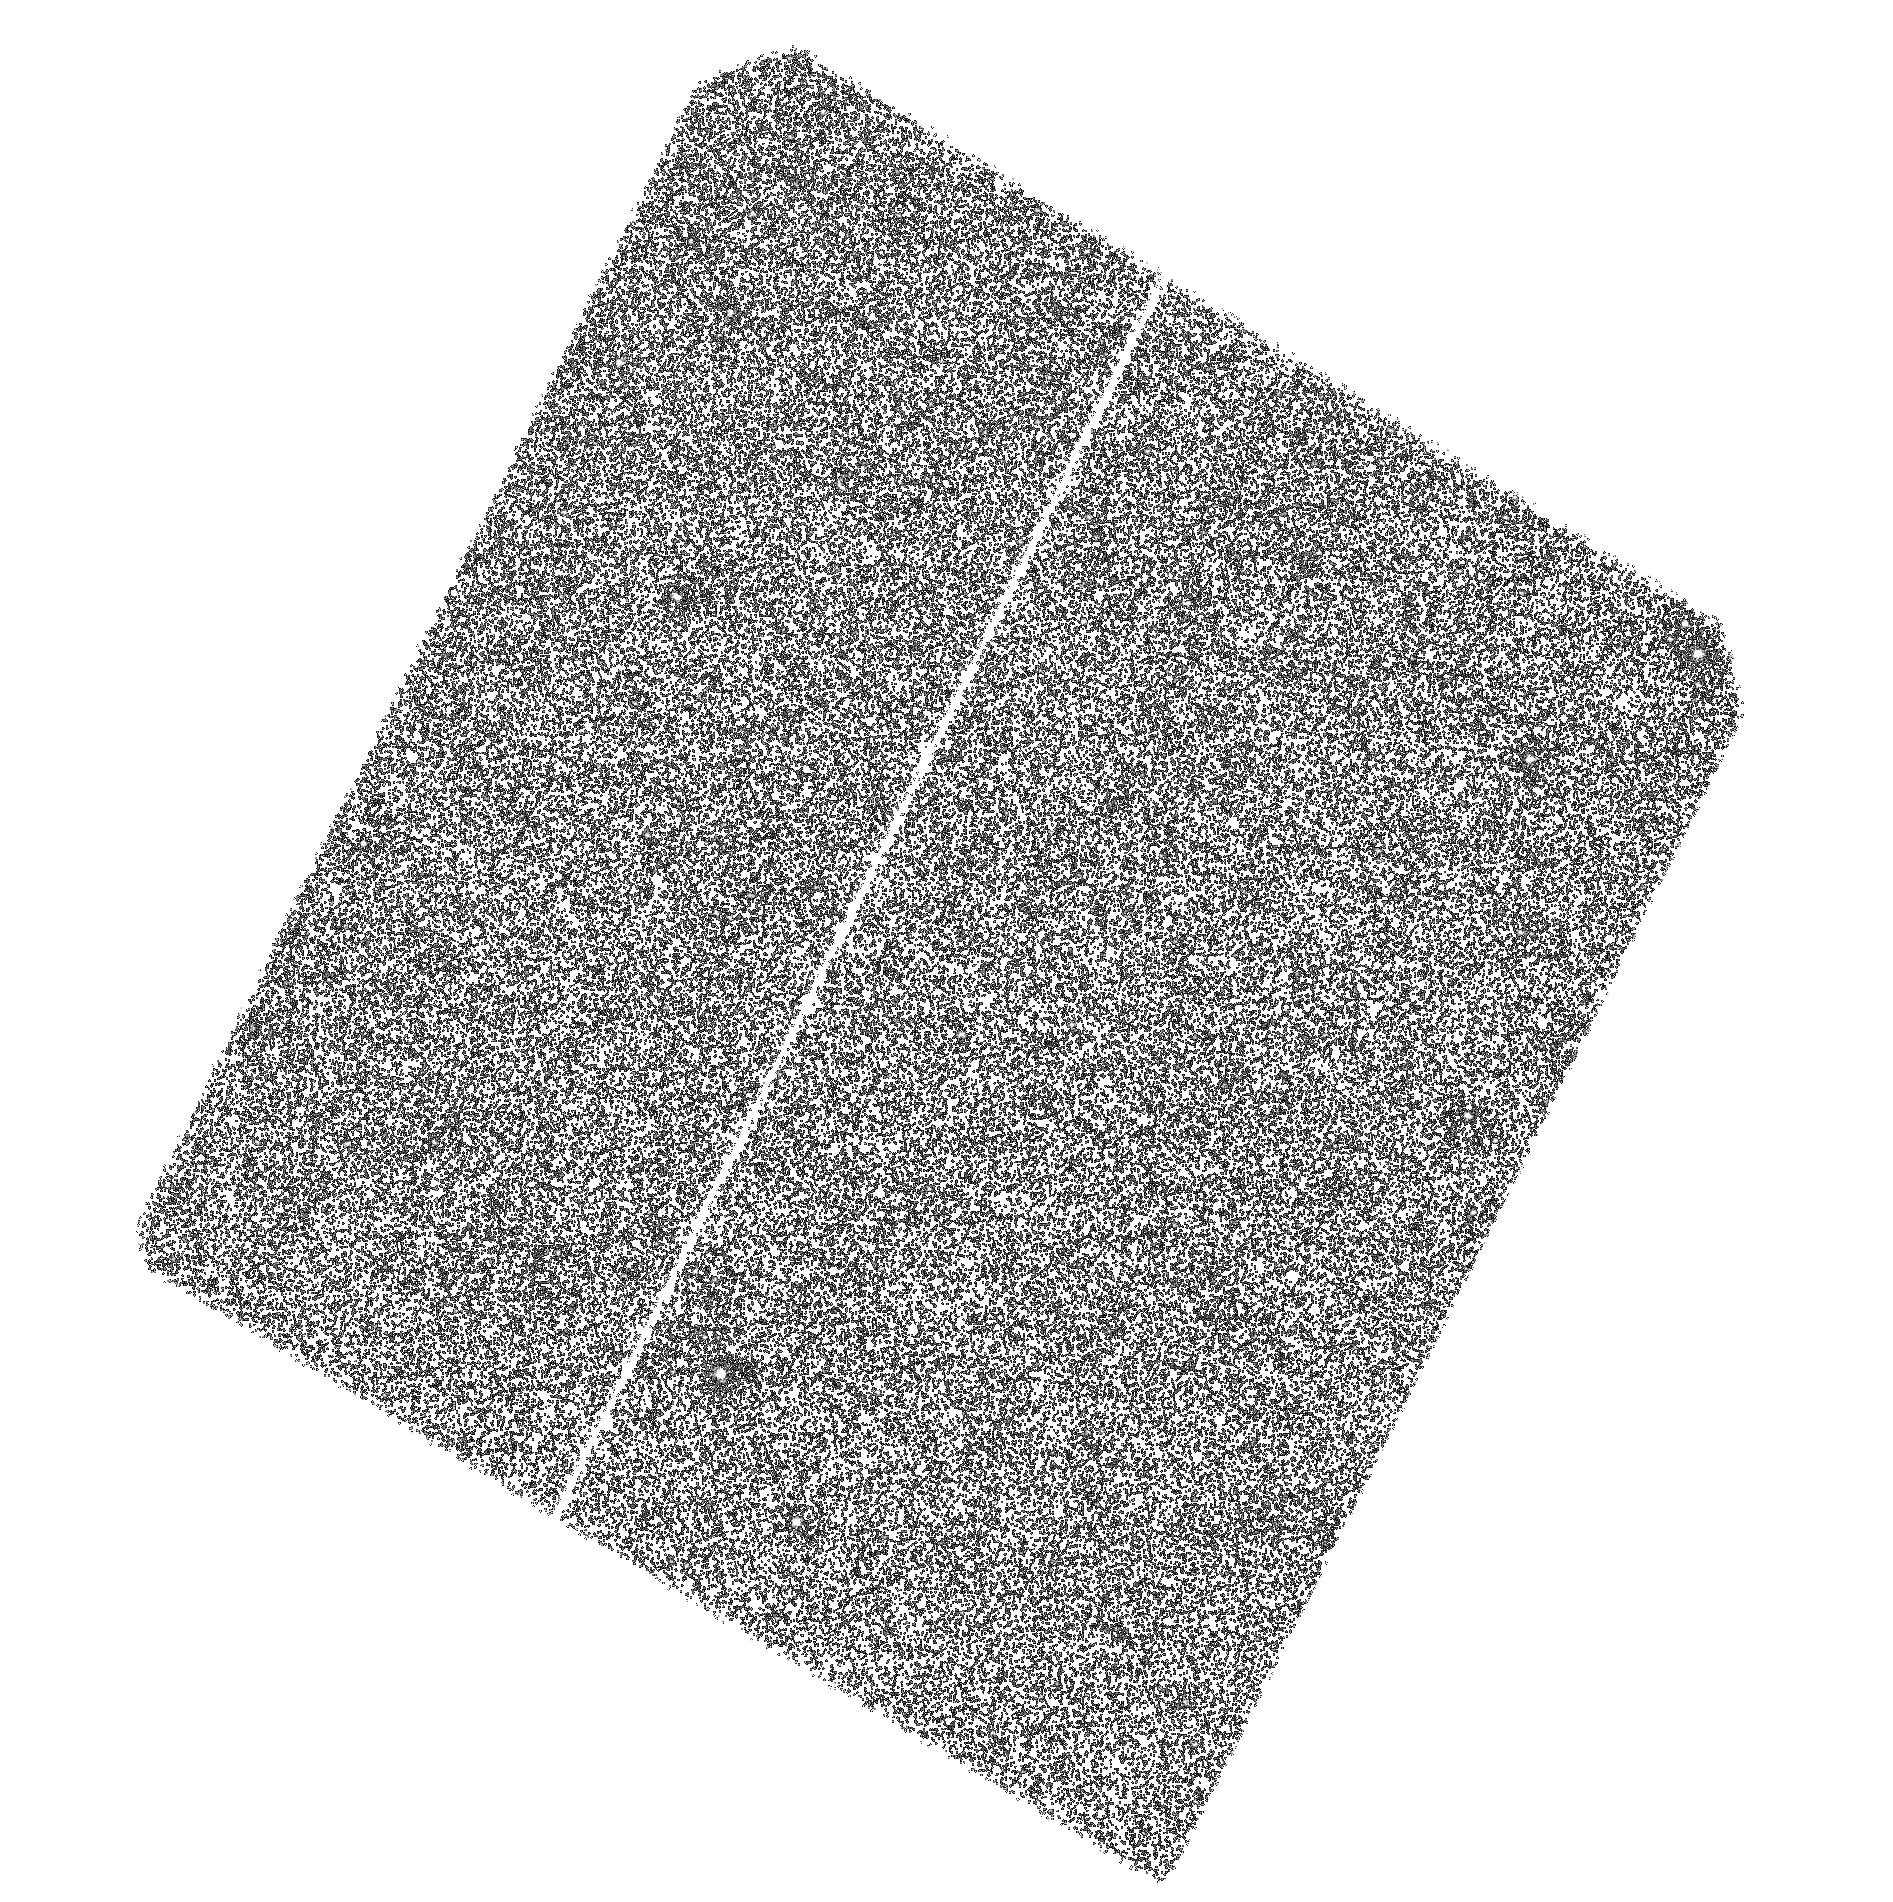
Target: M31-RV. Instrument: ACS/SBC. Filter: F140LP. Exposure: 43 min. Observation ID: hst_11546_02_acs_sbc_f140lp_jb0e02

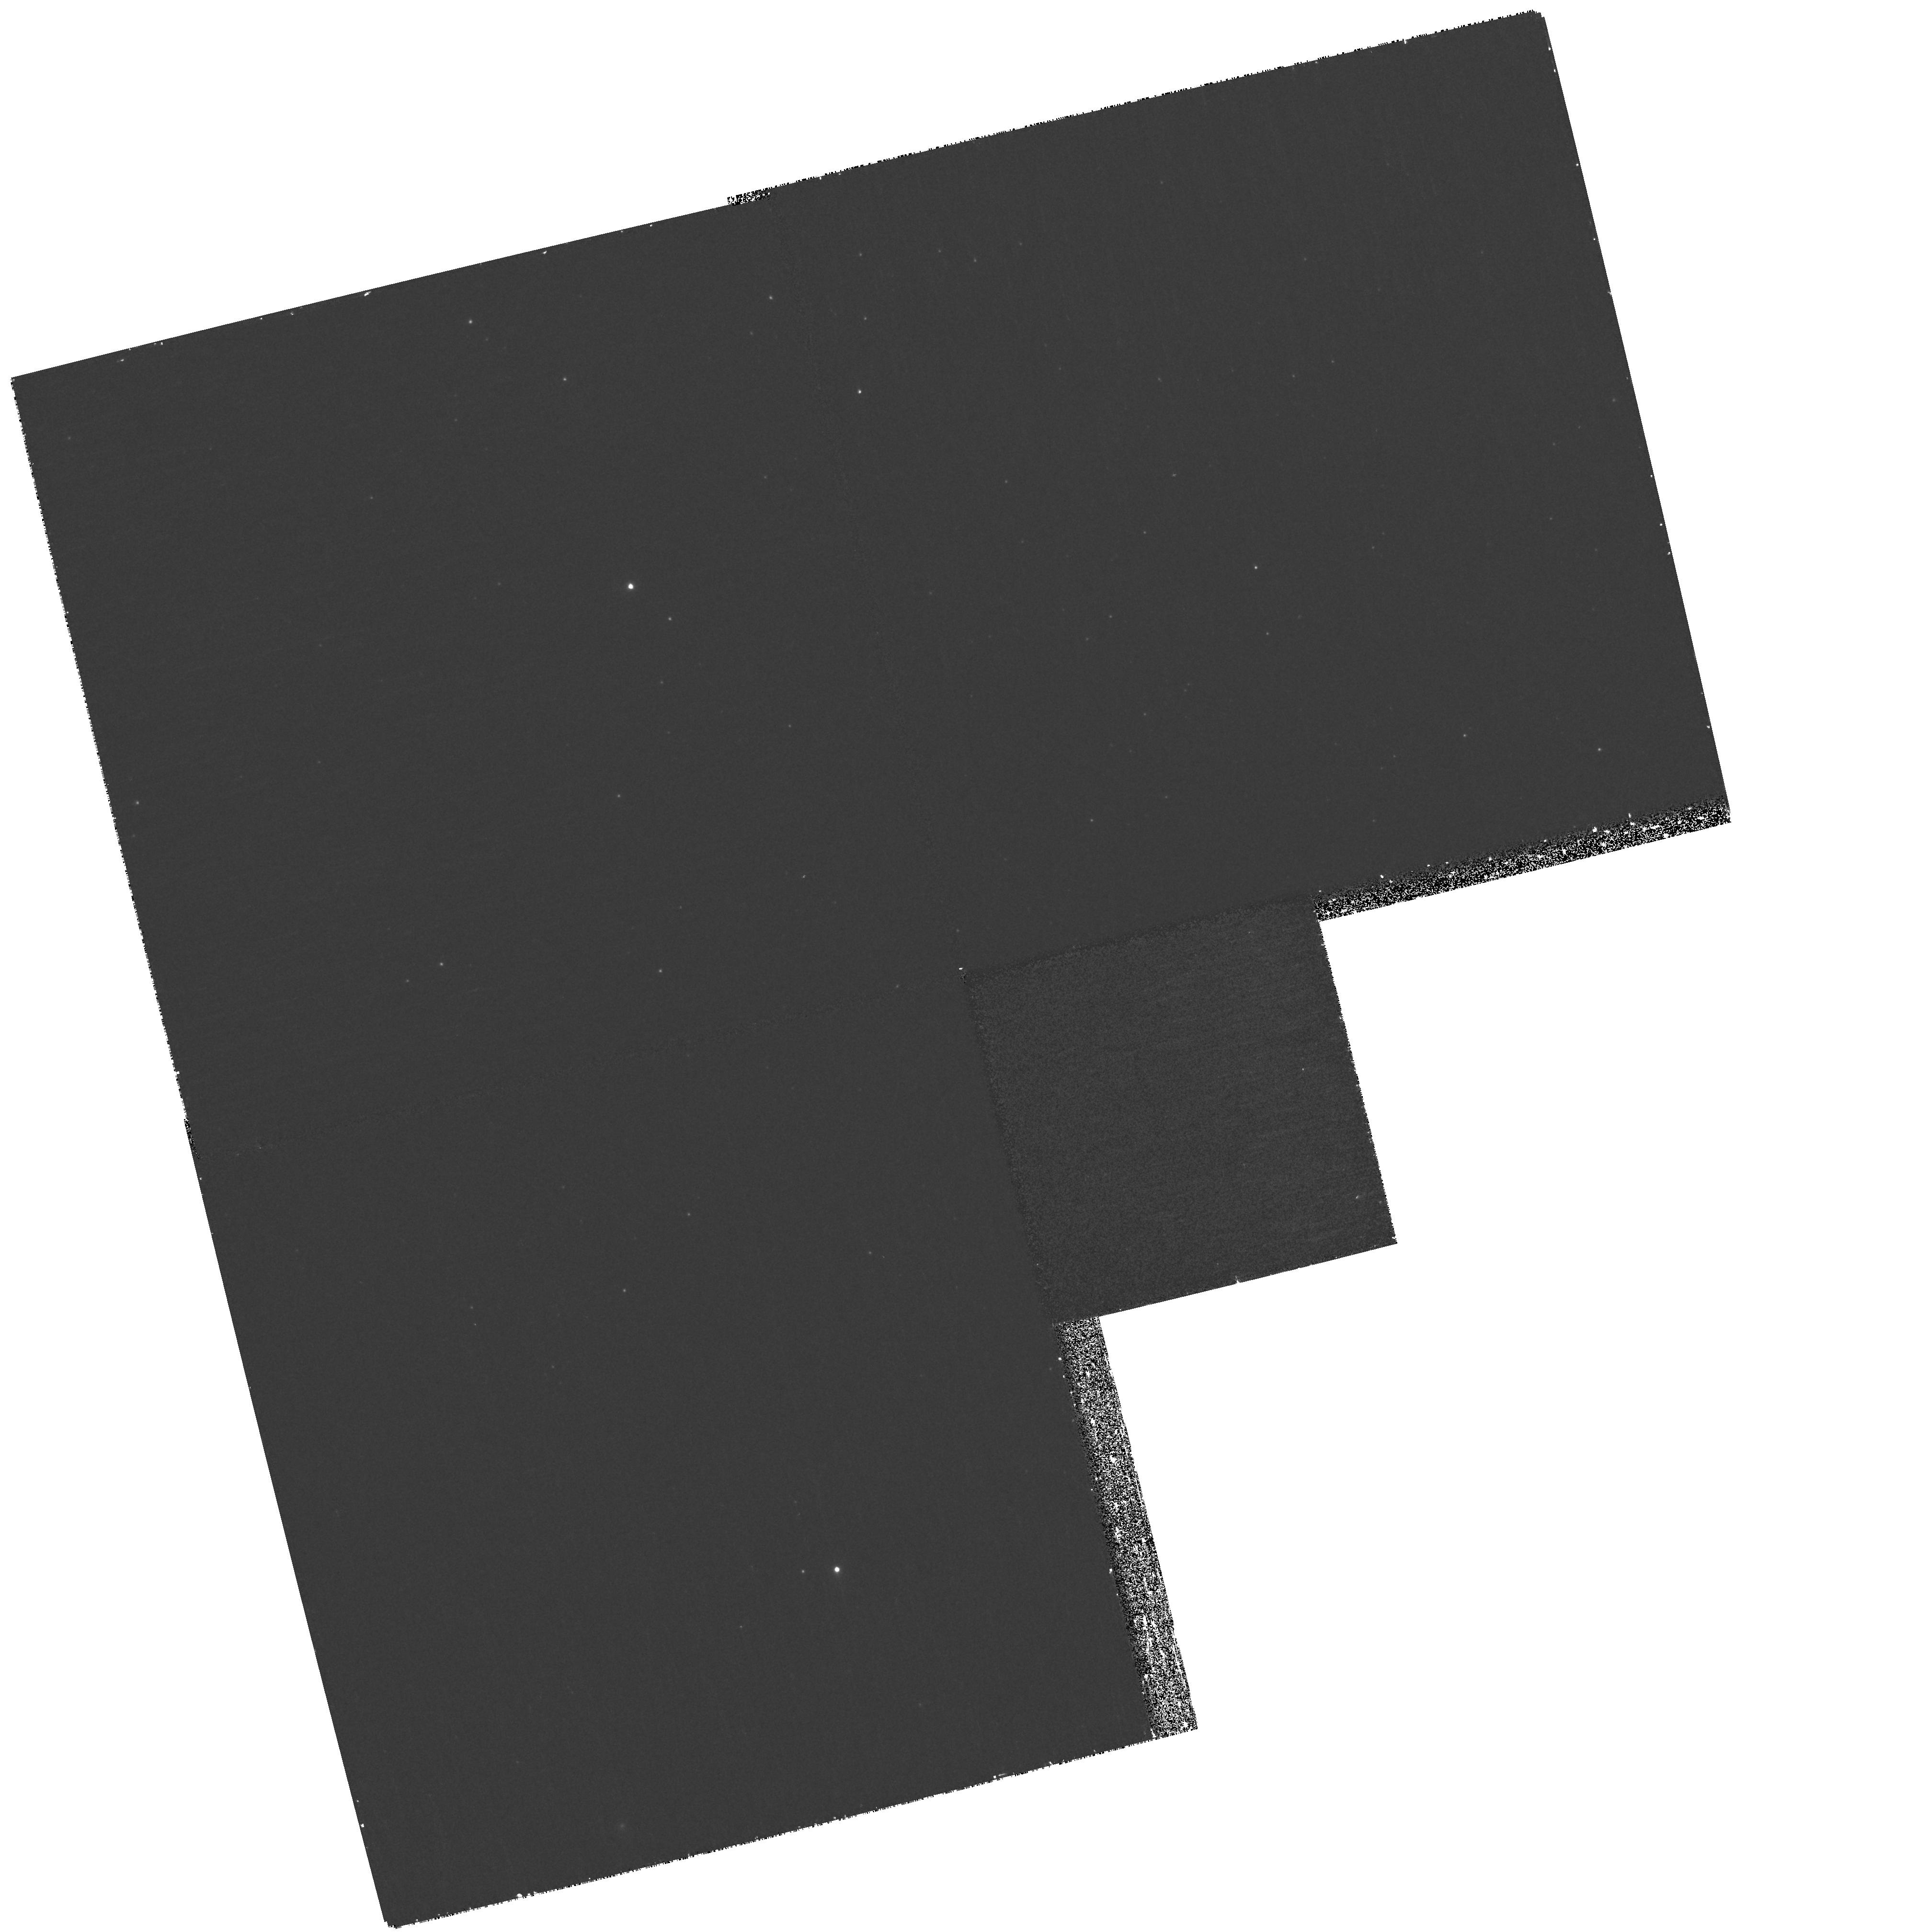
Target: M31-RV. Instrument: WFPC2/PC. Filter: F300W. Exposure: 40 min. Observation ID: hst_11546_01_wfpc2_pc_f300w_ub0e01

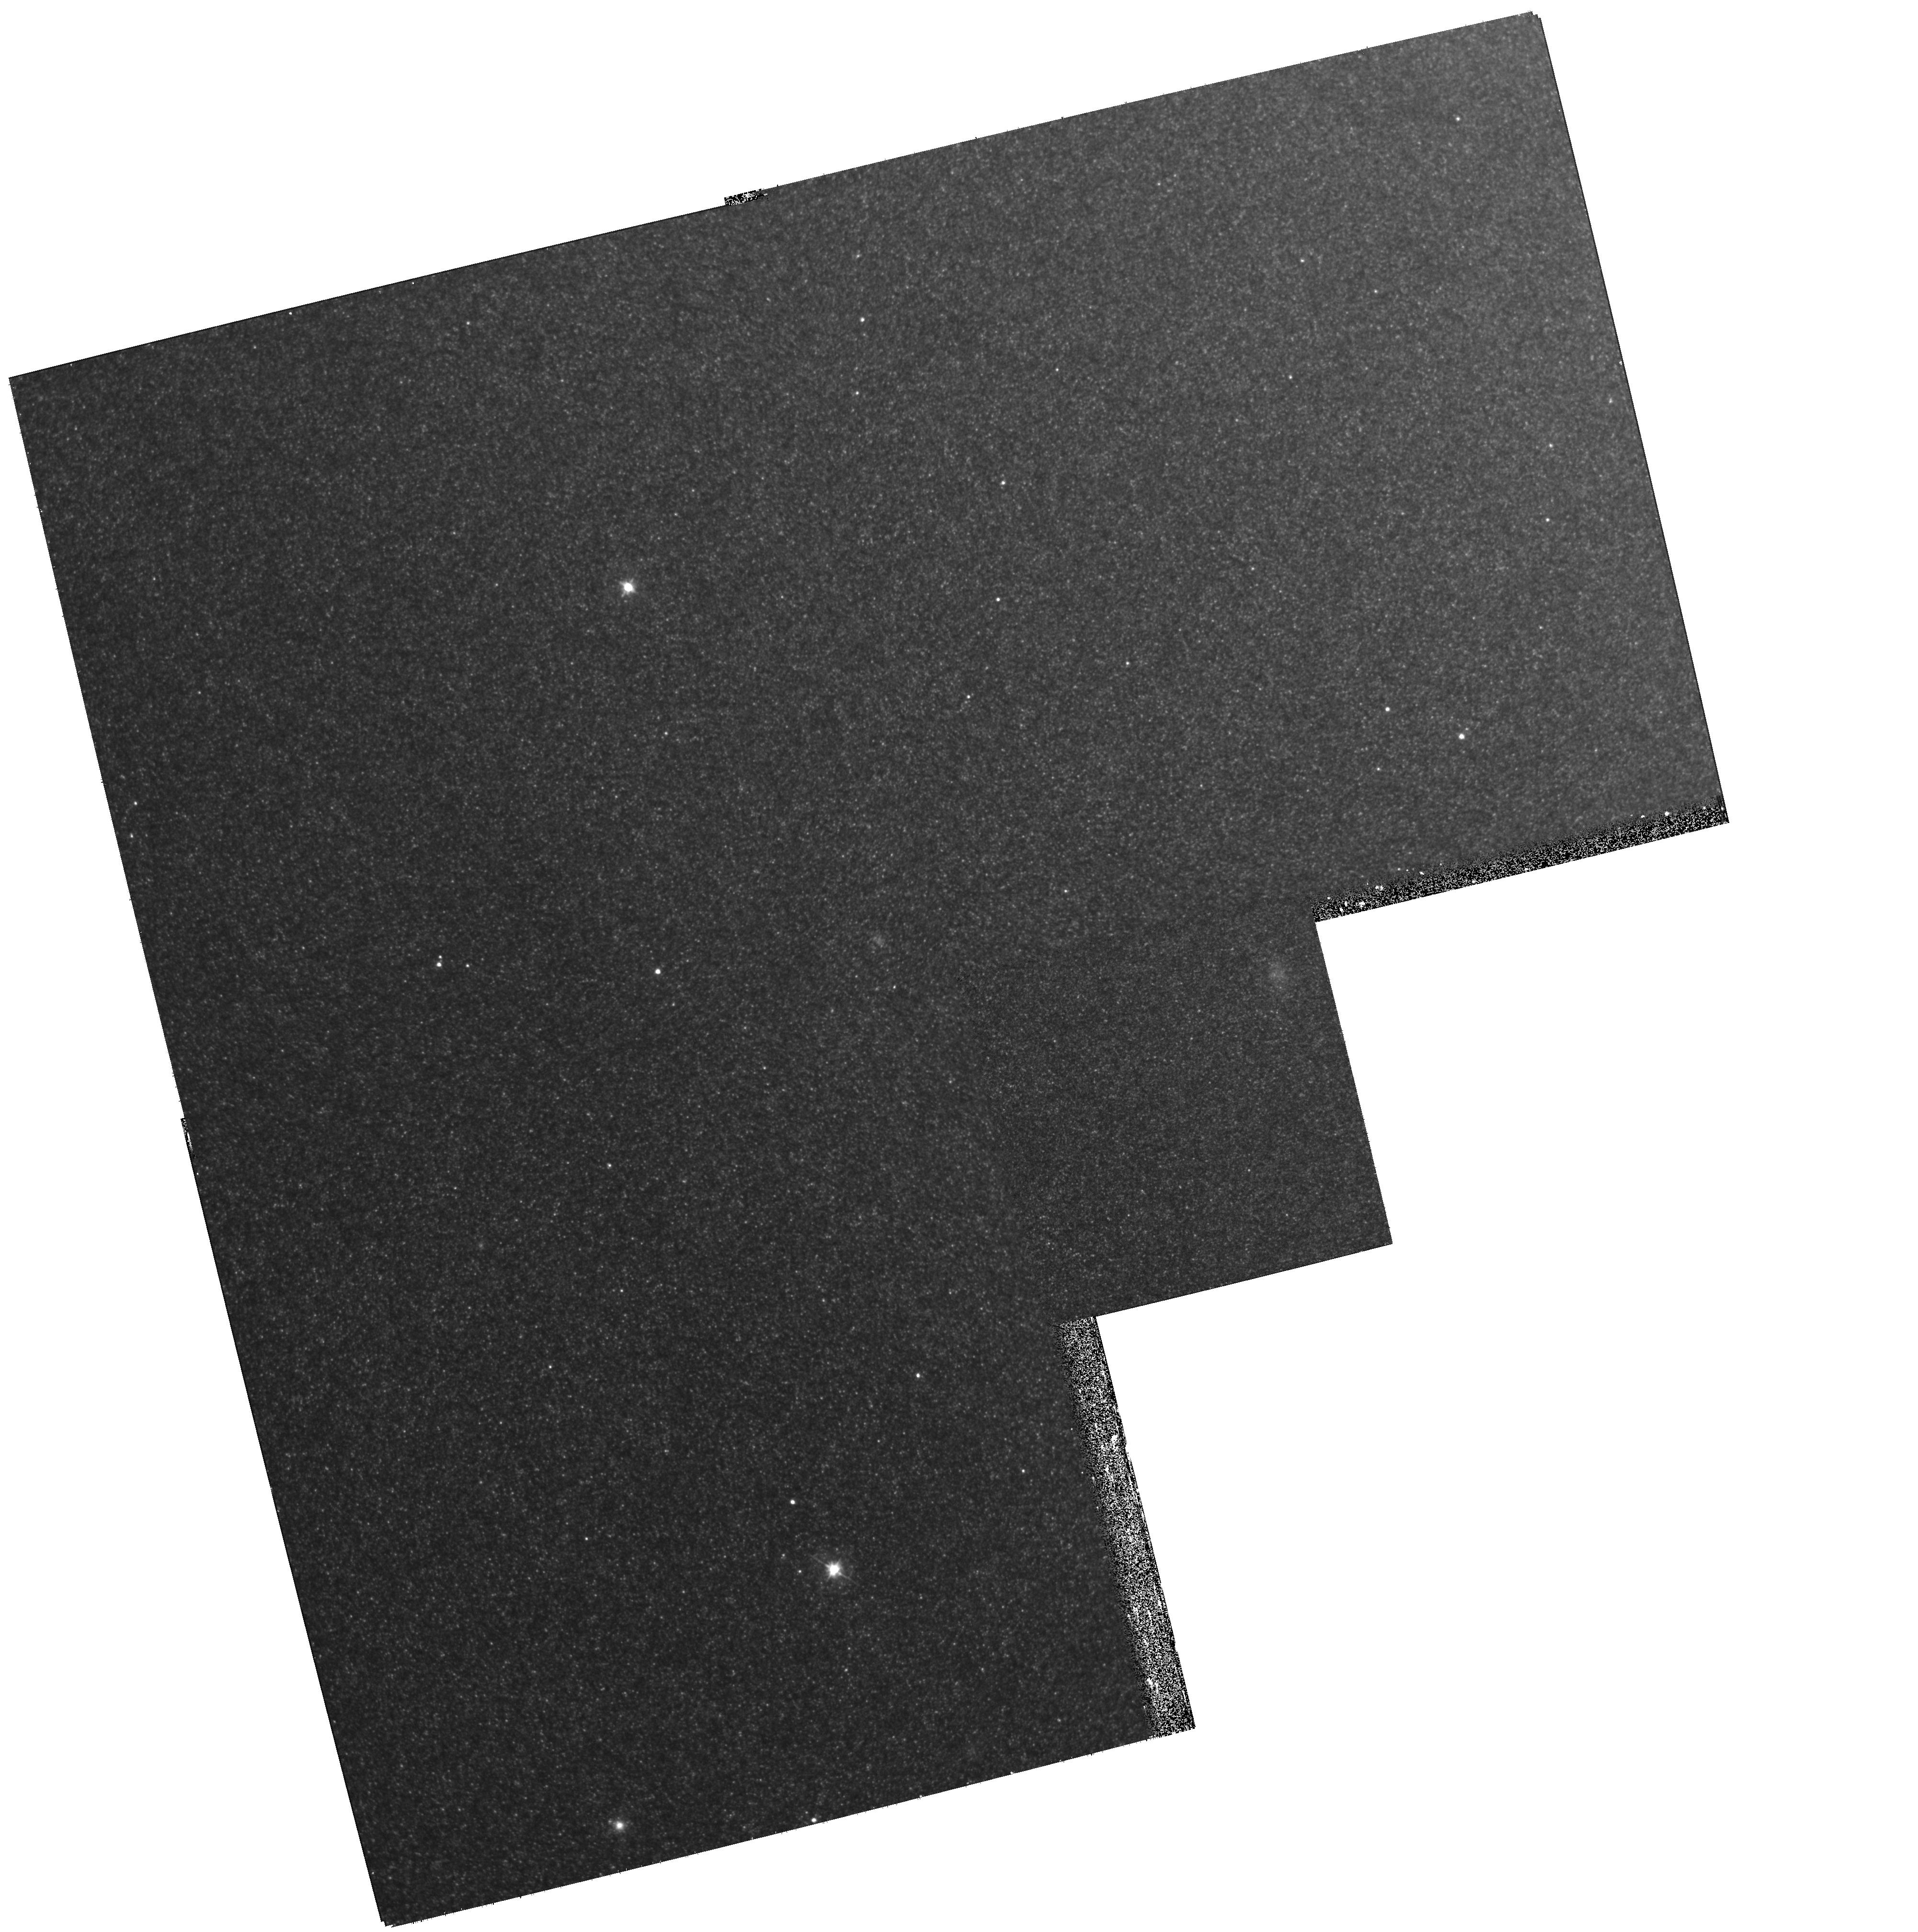
Target: M31-RV. Instrument: WFPC2/PC. Filter: F555W. Exposure: 13 min. Observation ID: hst_11546_01_wfpc2_pc_f555w_ub0e01

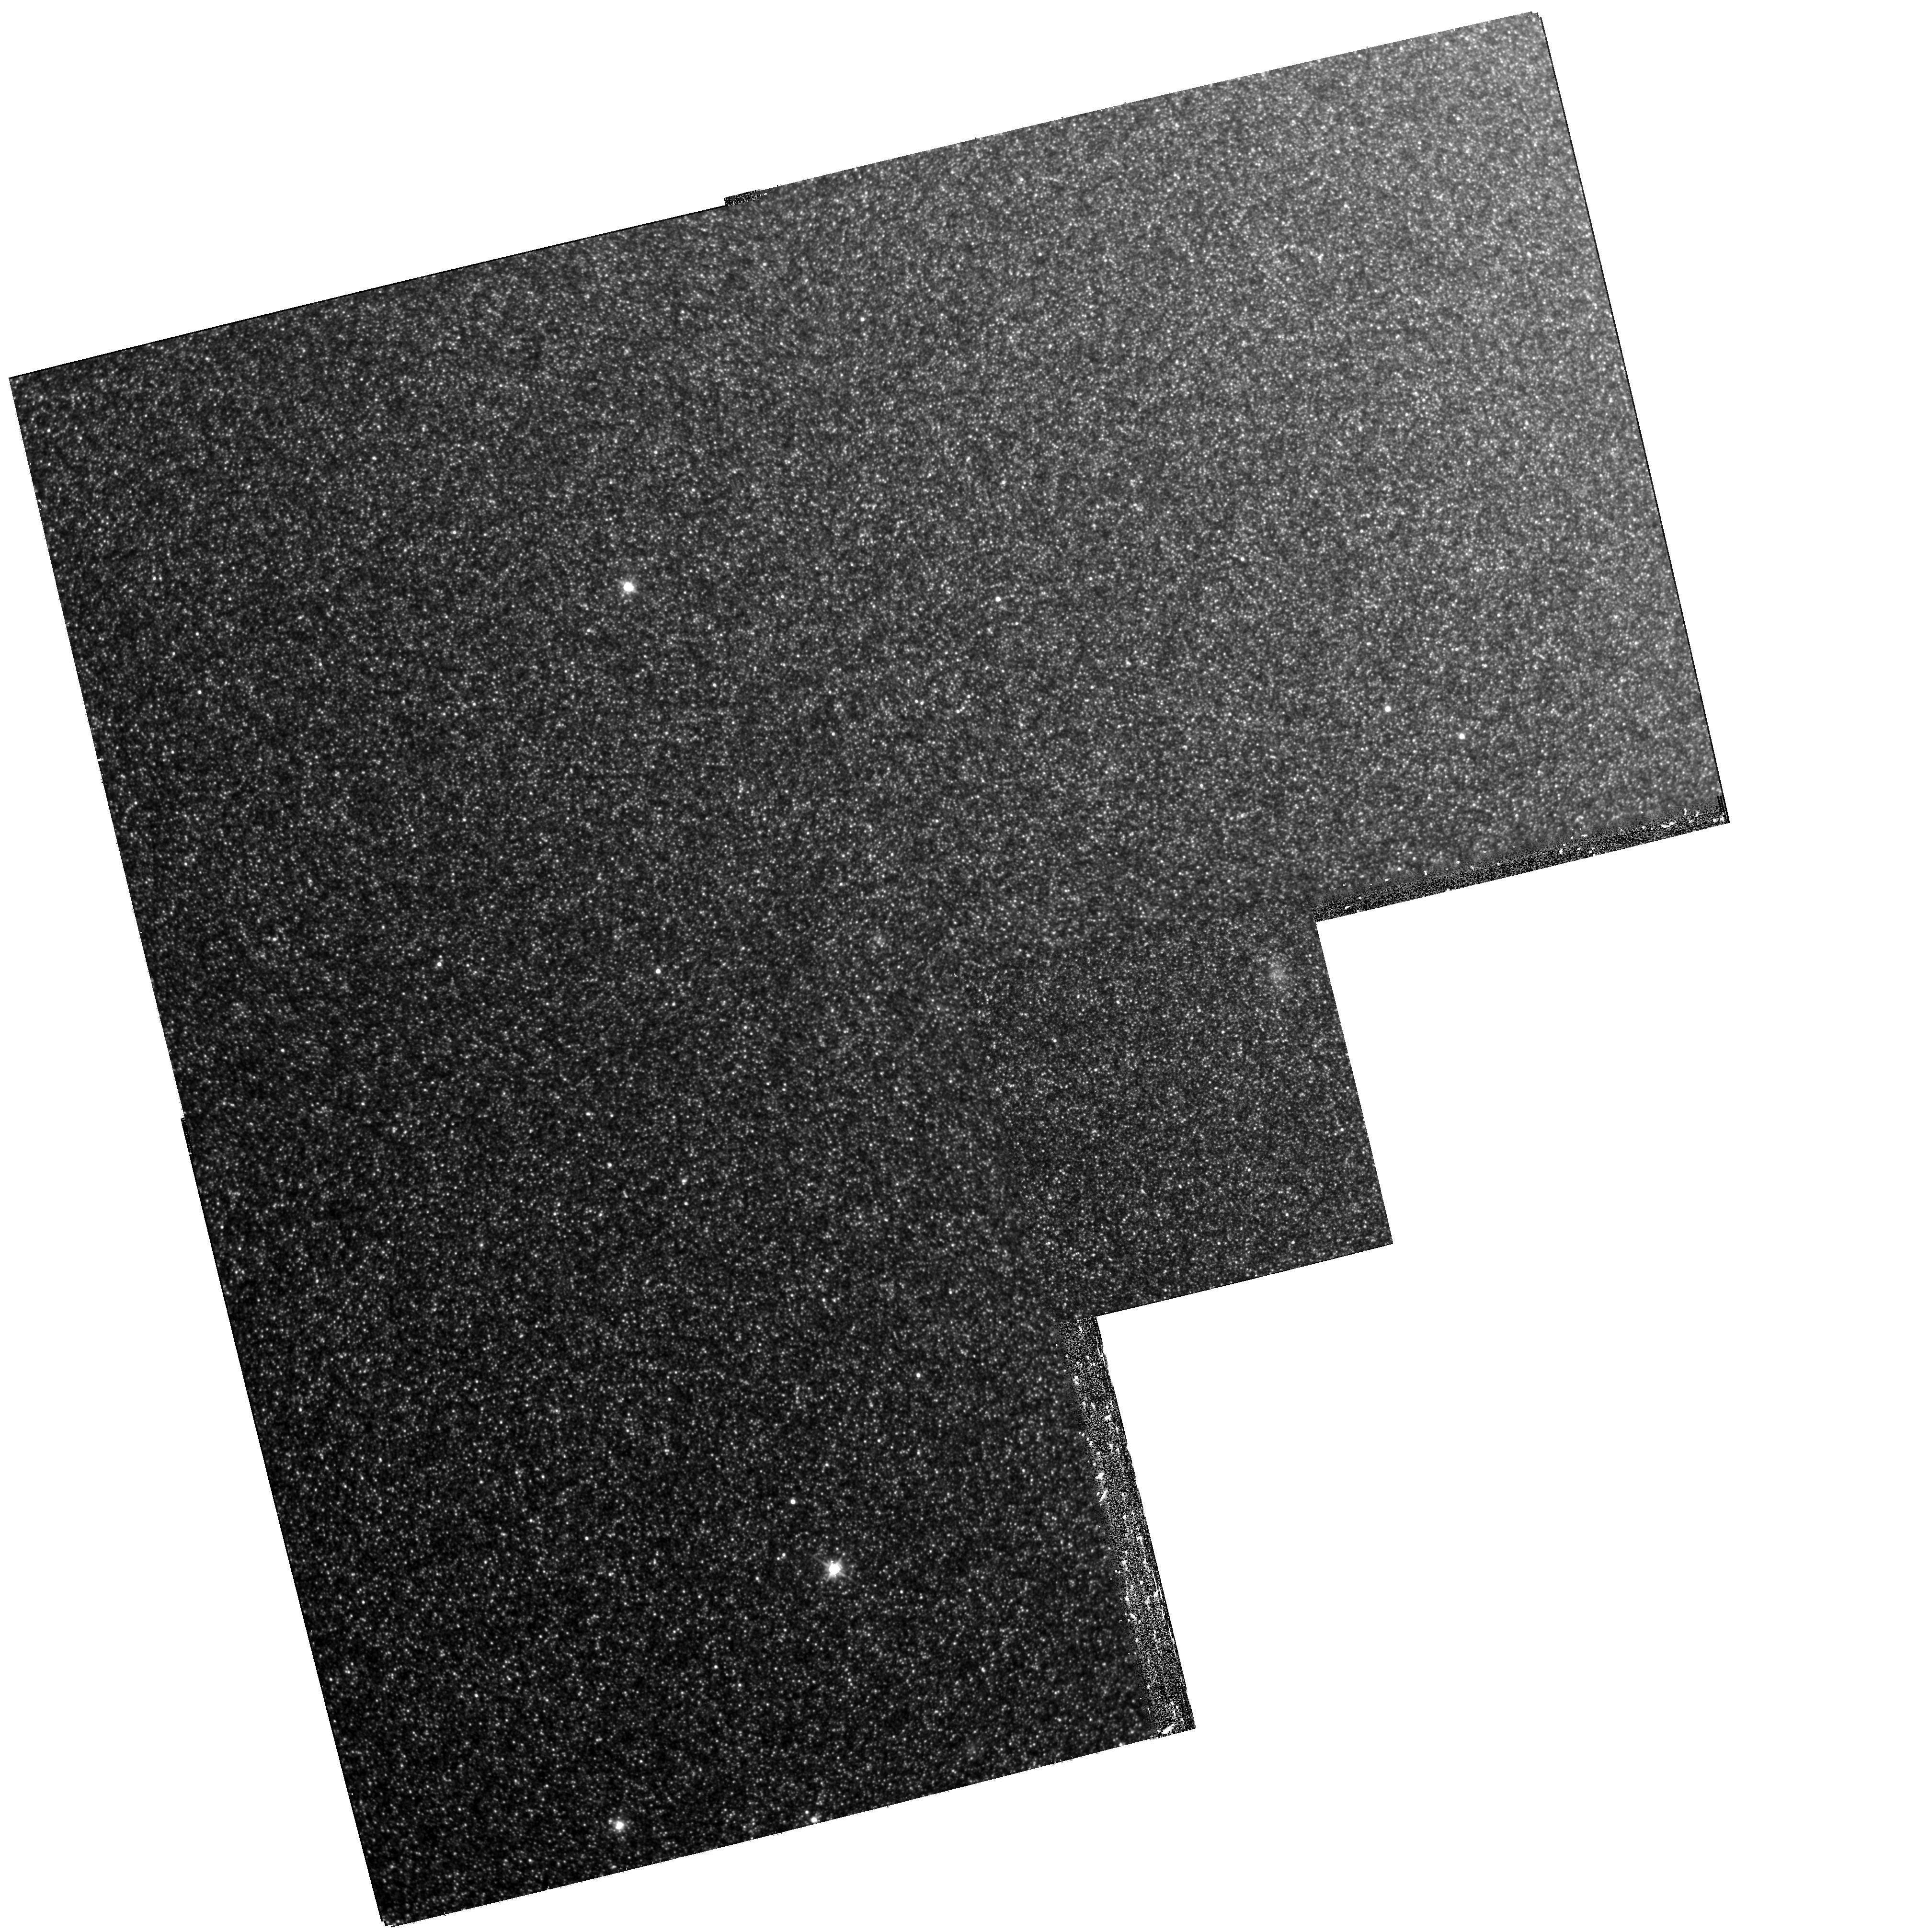
Target: M31-RV. Instrument: WFPC2/PC. Filter: F814W. Exposure: 40 min. Observation ID: hst_11546_01_wfpc2_pc_f814w_ub0e01

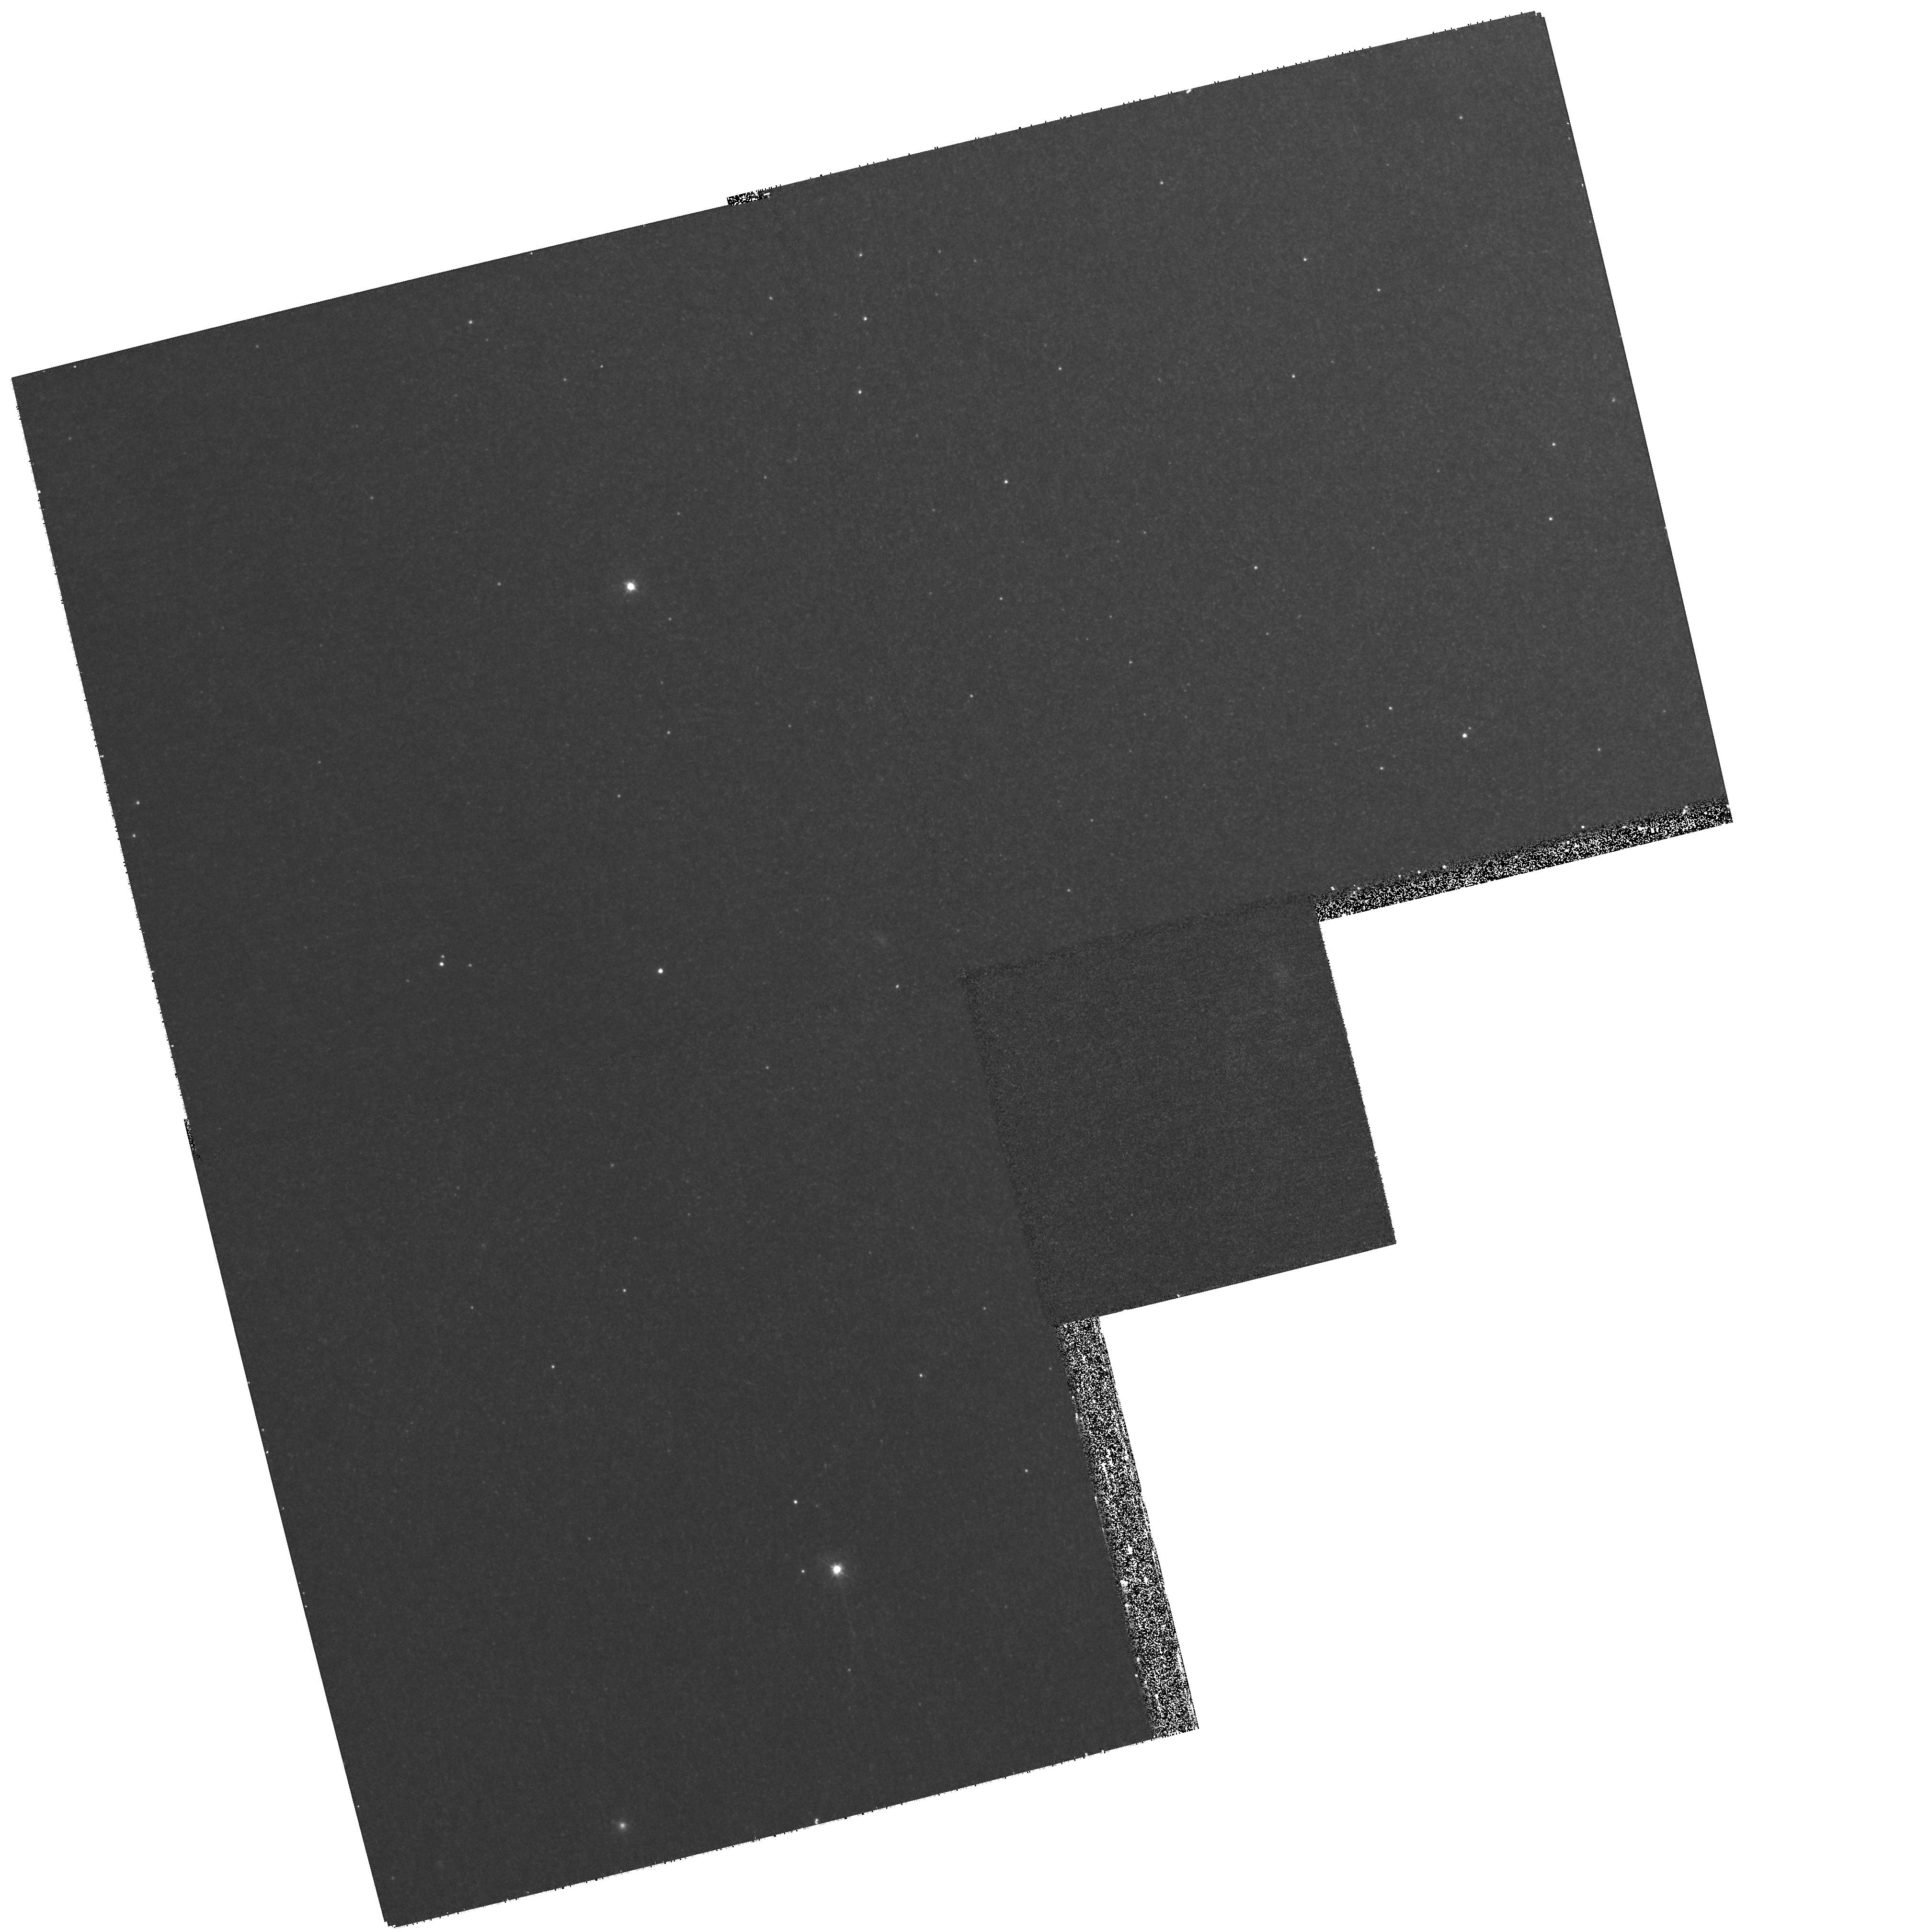
Target: M31-RV. Instrument: WFPC2/PC. Filter: F439W. Exposure: 27 min. Observation ID: hst_11546_01_wfpc2_pc_f439w_ub0e01

Ultra-Luminous Red Novae or Mergebursts? A Definitive HST Test (PI: Shara, Michael)

V838 Mon and M31-RV are extraordinarily luminous (10**6 Lsun) and cool (~1000 K) eruptive variables. Their red colors and cool spectra have prompted claims that these objects are not classical novae, but instead represent a new class of astrophysical object: "MERGEBURSTS". Mergebursts are (hypothetical) mergers of close binary stars, predicted to rival the brightest classical novae in luminosity, but to always be much cooler and redder than novae. This prediction allows a definitive test of the mergeburst hypothesis for M31-RV as follows. We have found a very bright, BLUE object within 0.4 arcsec of M31-RV in 10-year old archival WFPC2 images...consistent with an old nova, and not a mergeburst. We propose new ACS/SBC UV and WFPC2 visible images that will definitively show if this object is still as hot as nova theory predicts ( >100, 000 Kelvin), and if it is fading like an old nova. This would eliminate the strongest candidate for a mergeburst.